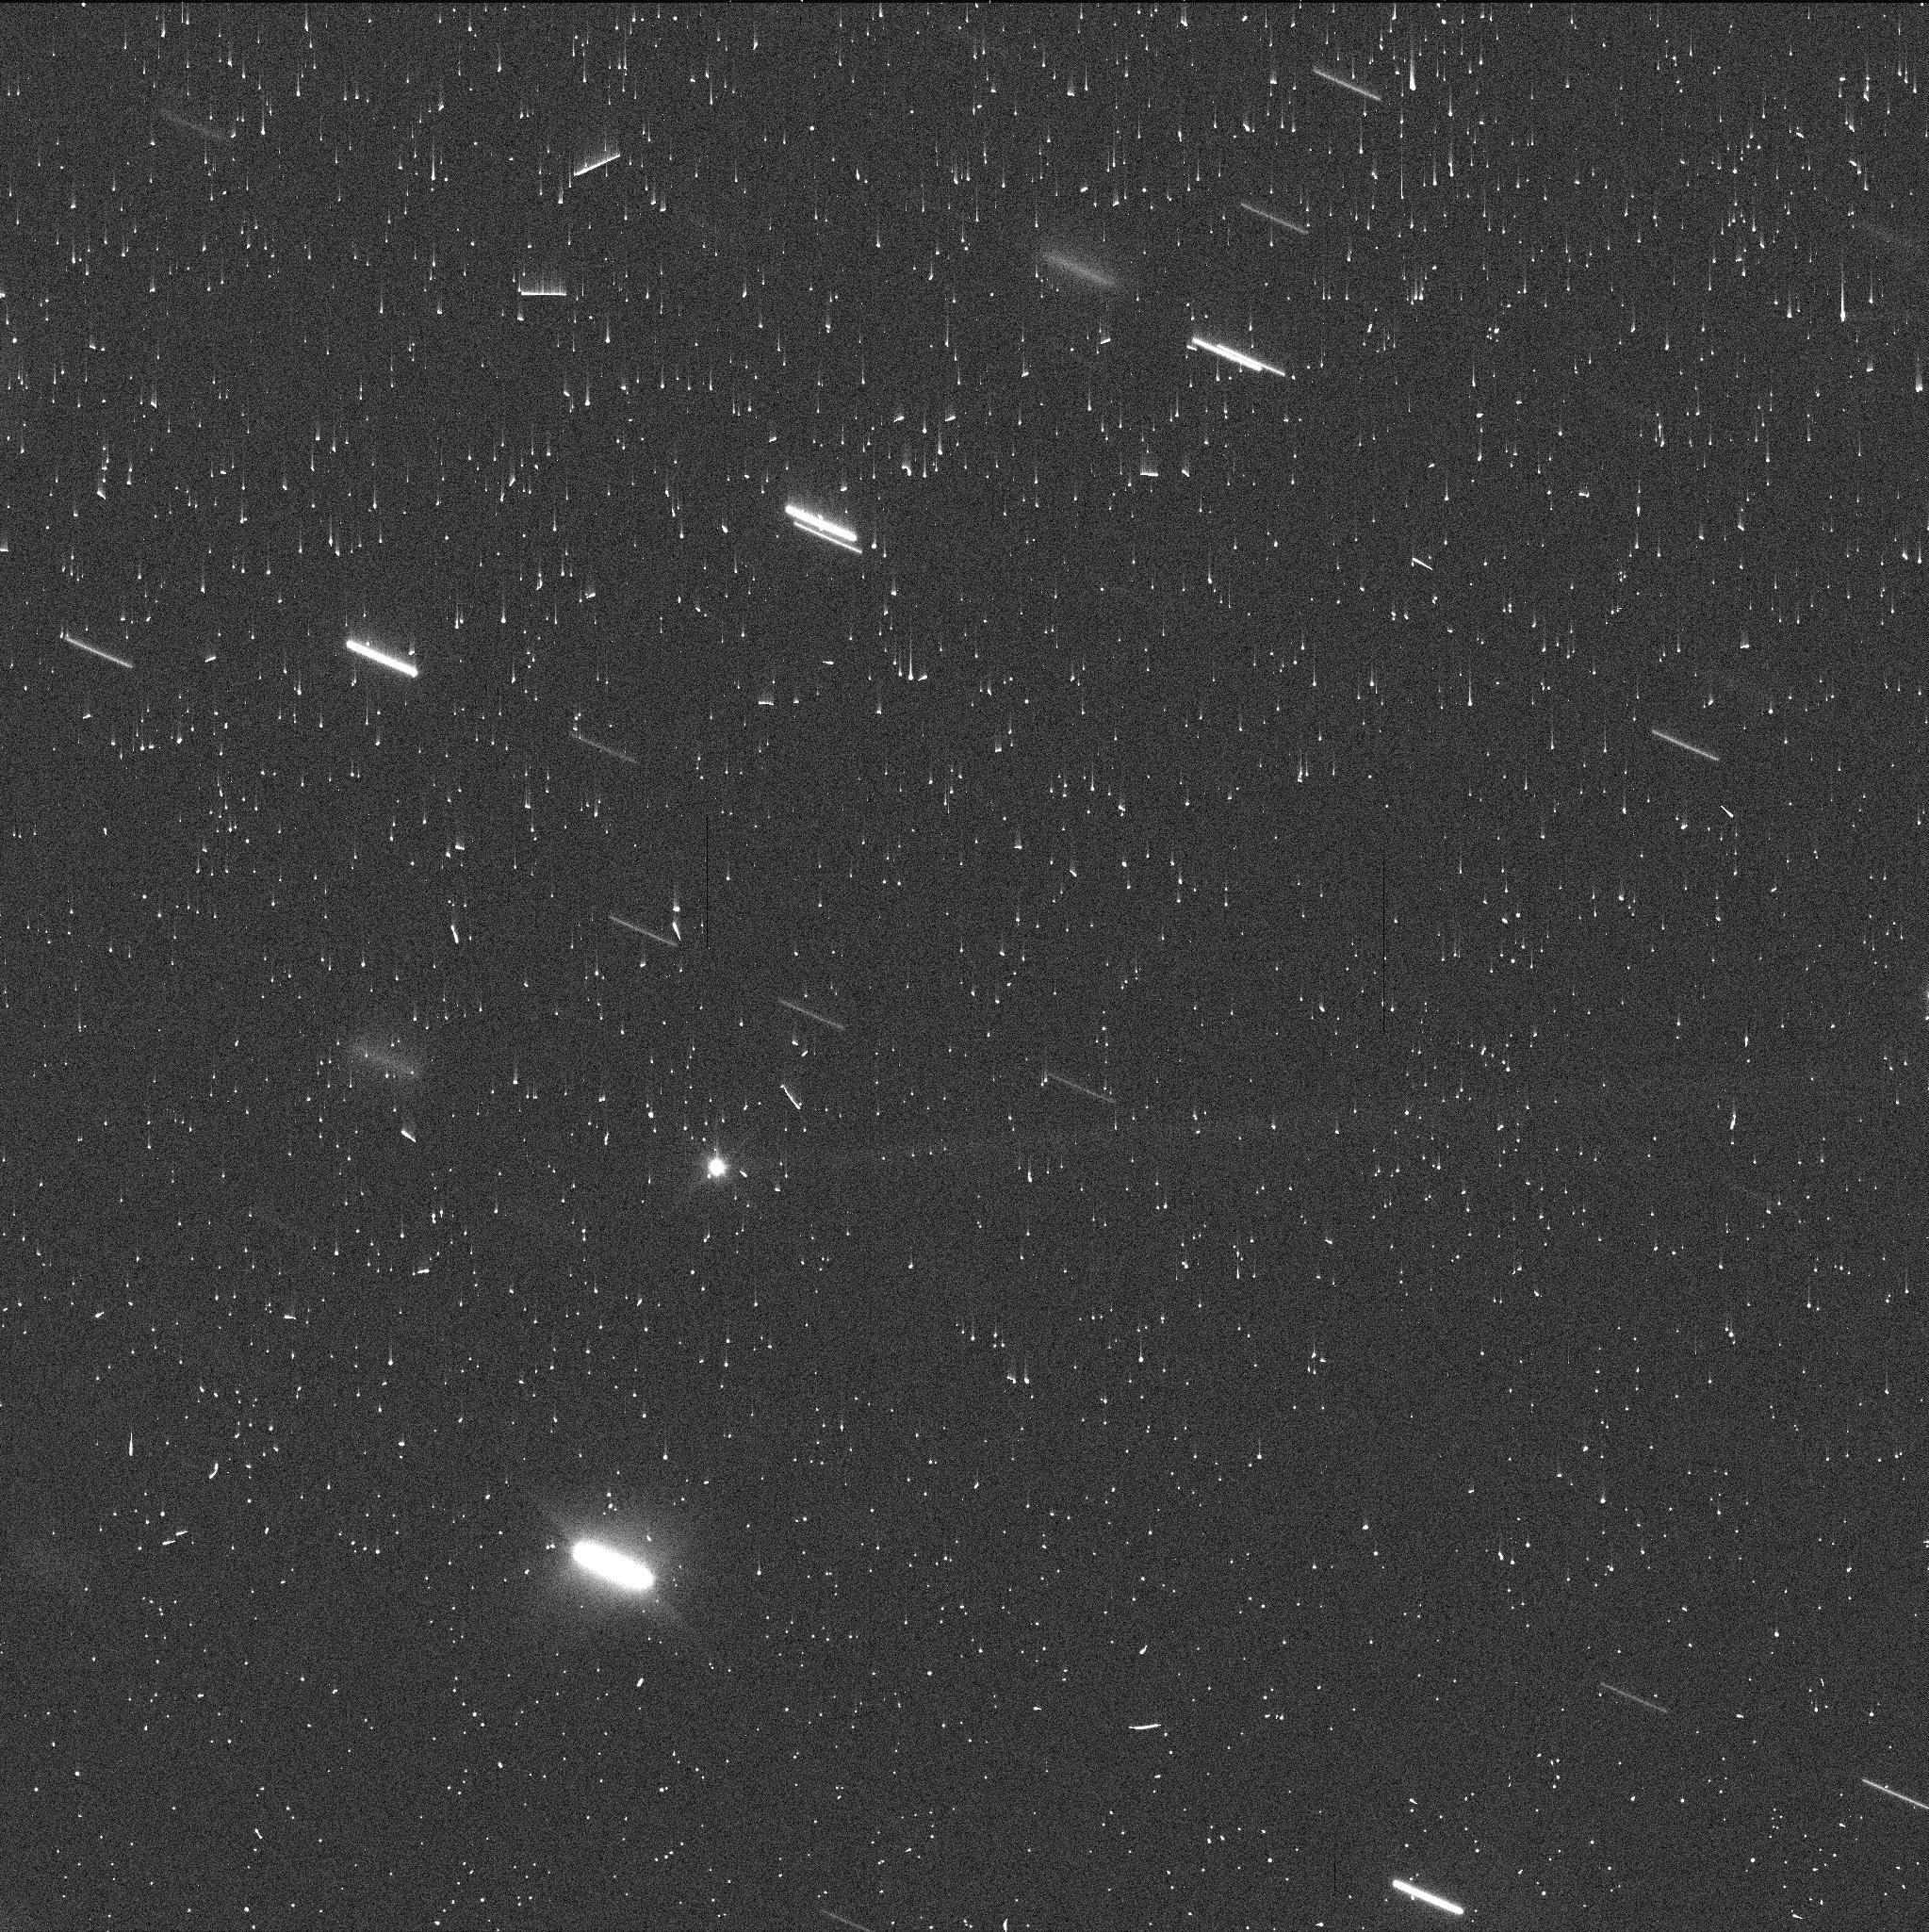
Target: DIDYMOS
Instrument: WFC3/UVIS
Filter: F350LP
Exposure: 2 min
Observation ID: if3o01gfq

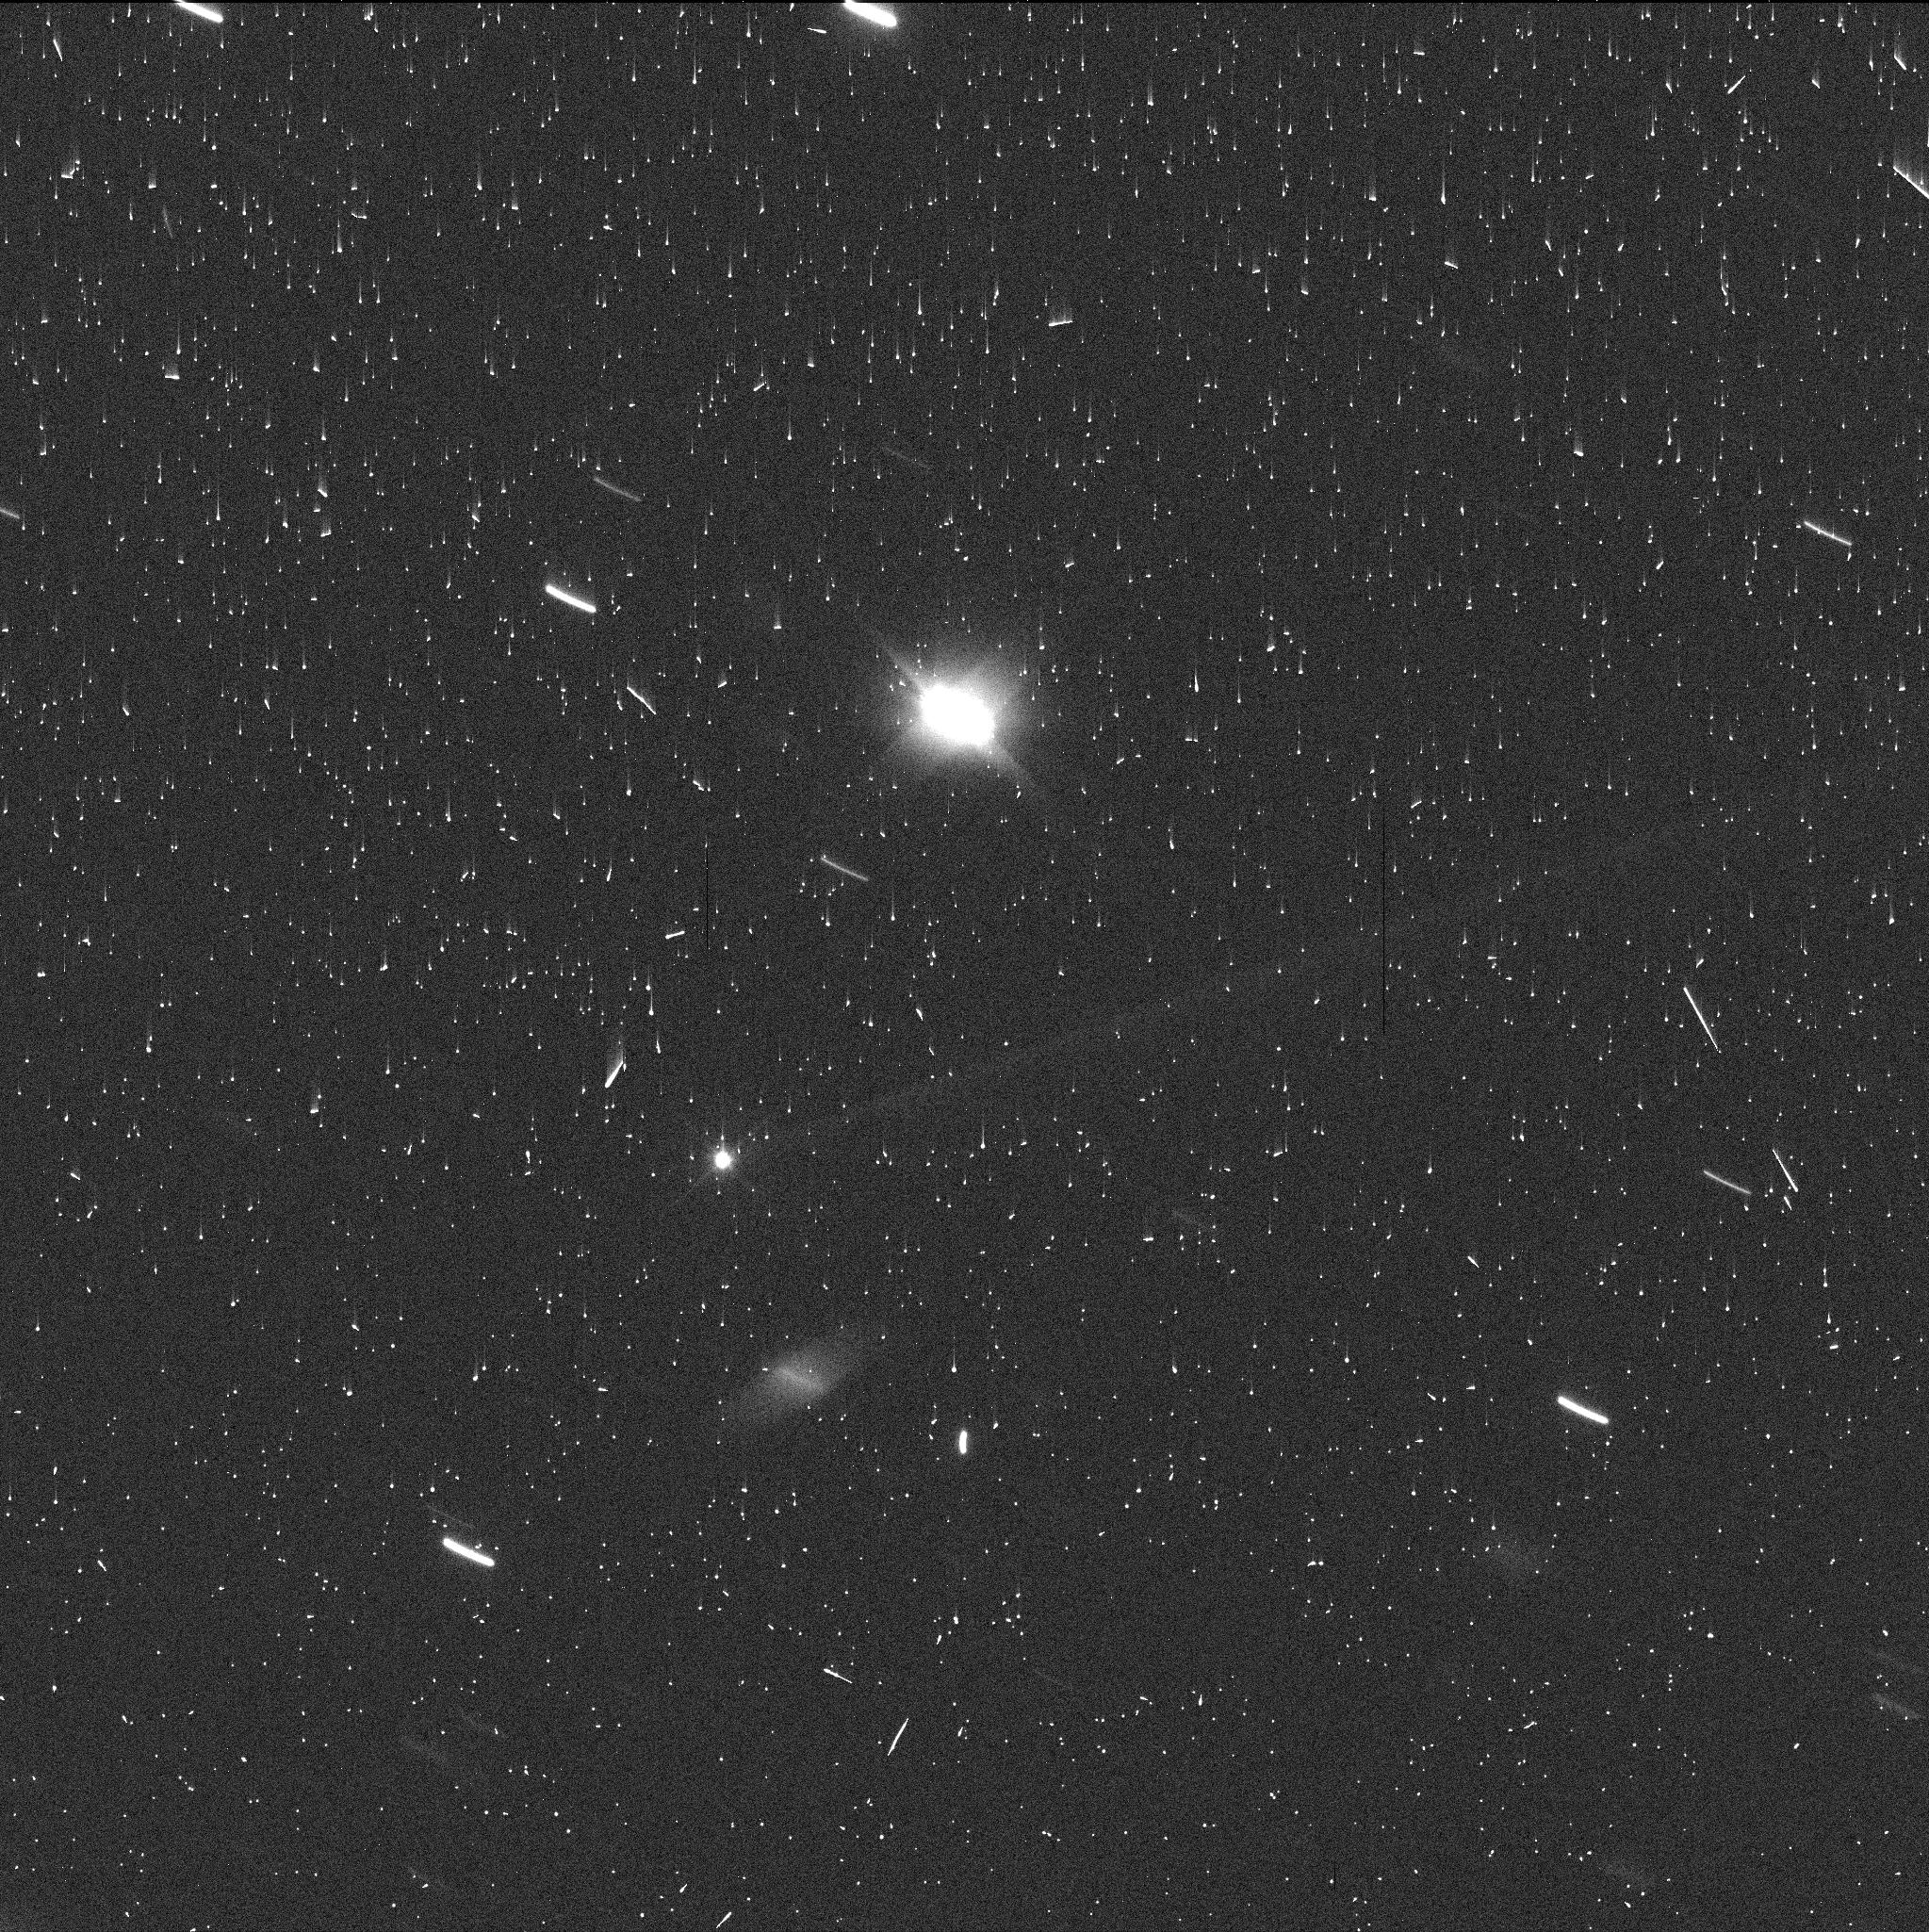
Target: DIDYMOS
Instrument: WFC3/UVIS
Filter: F350LP
Exposure: 3 min
Observation ID: if3o11kiq

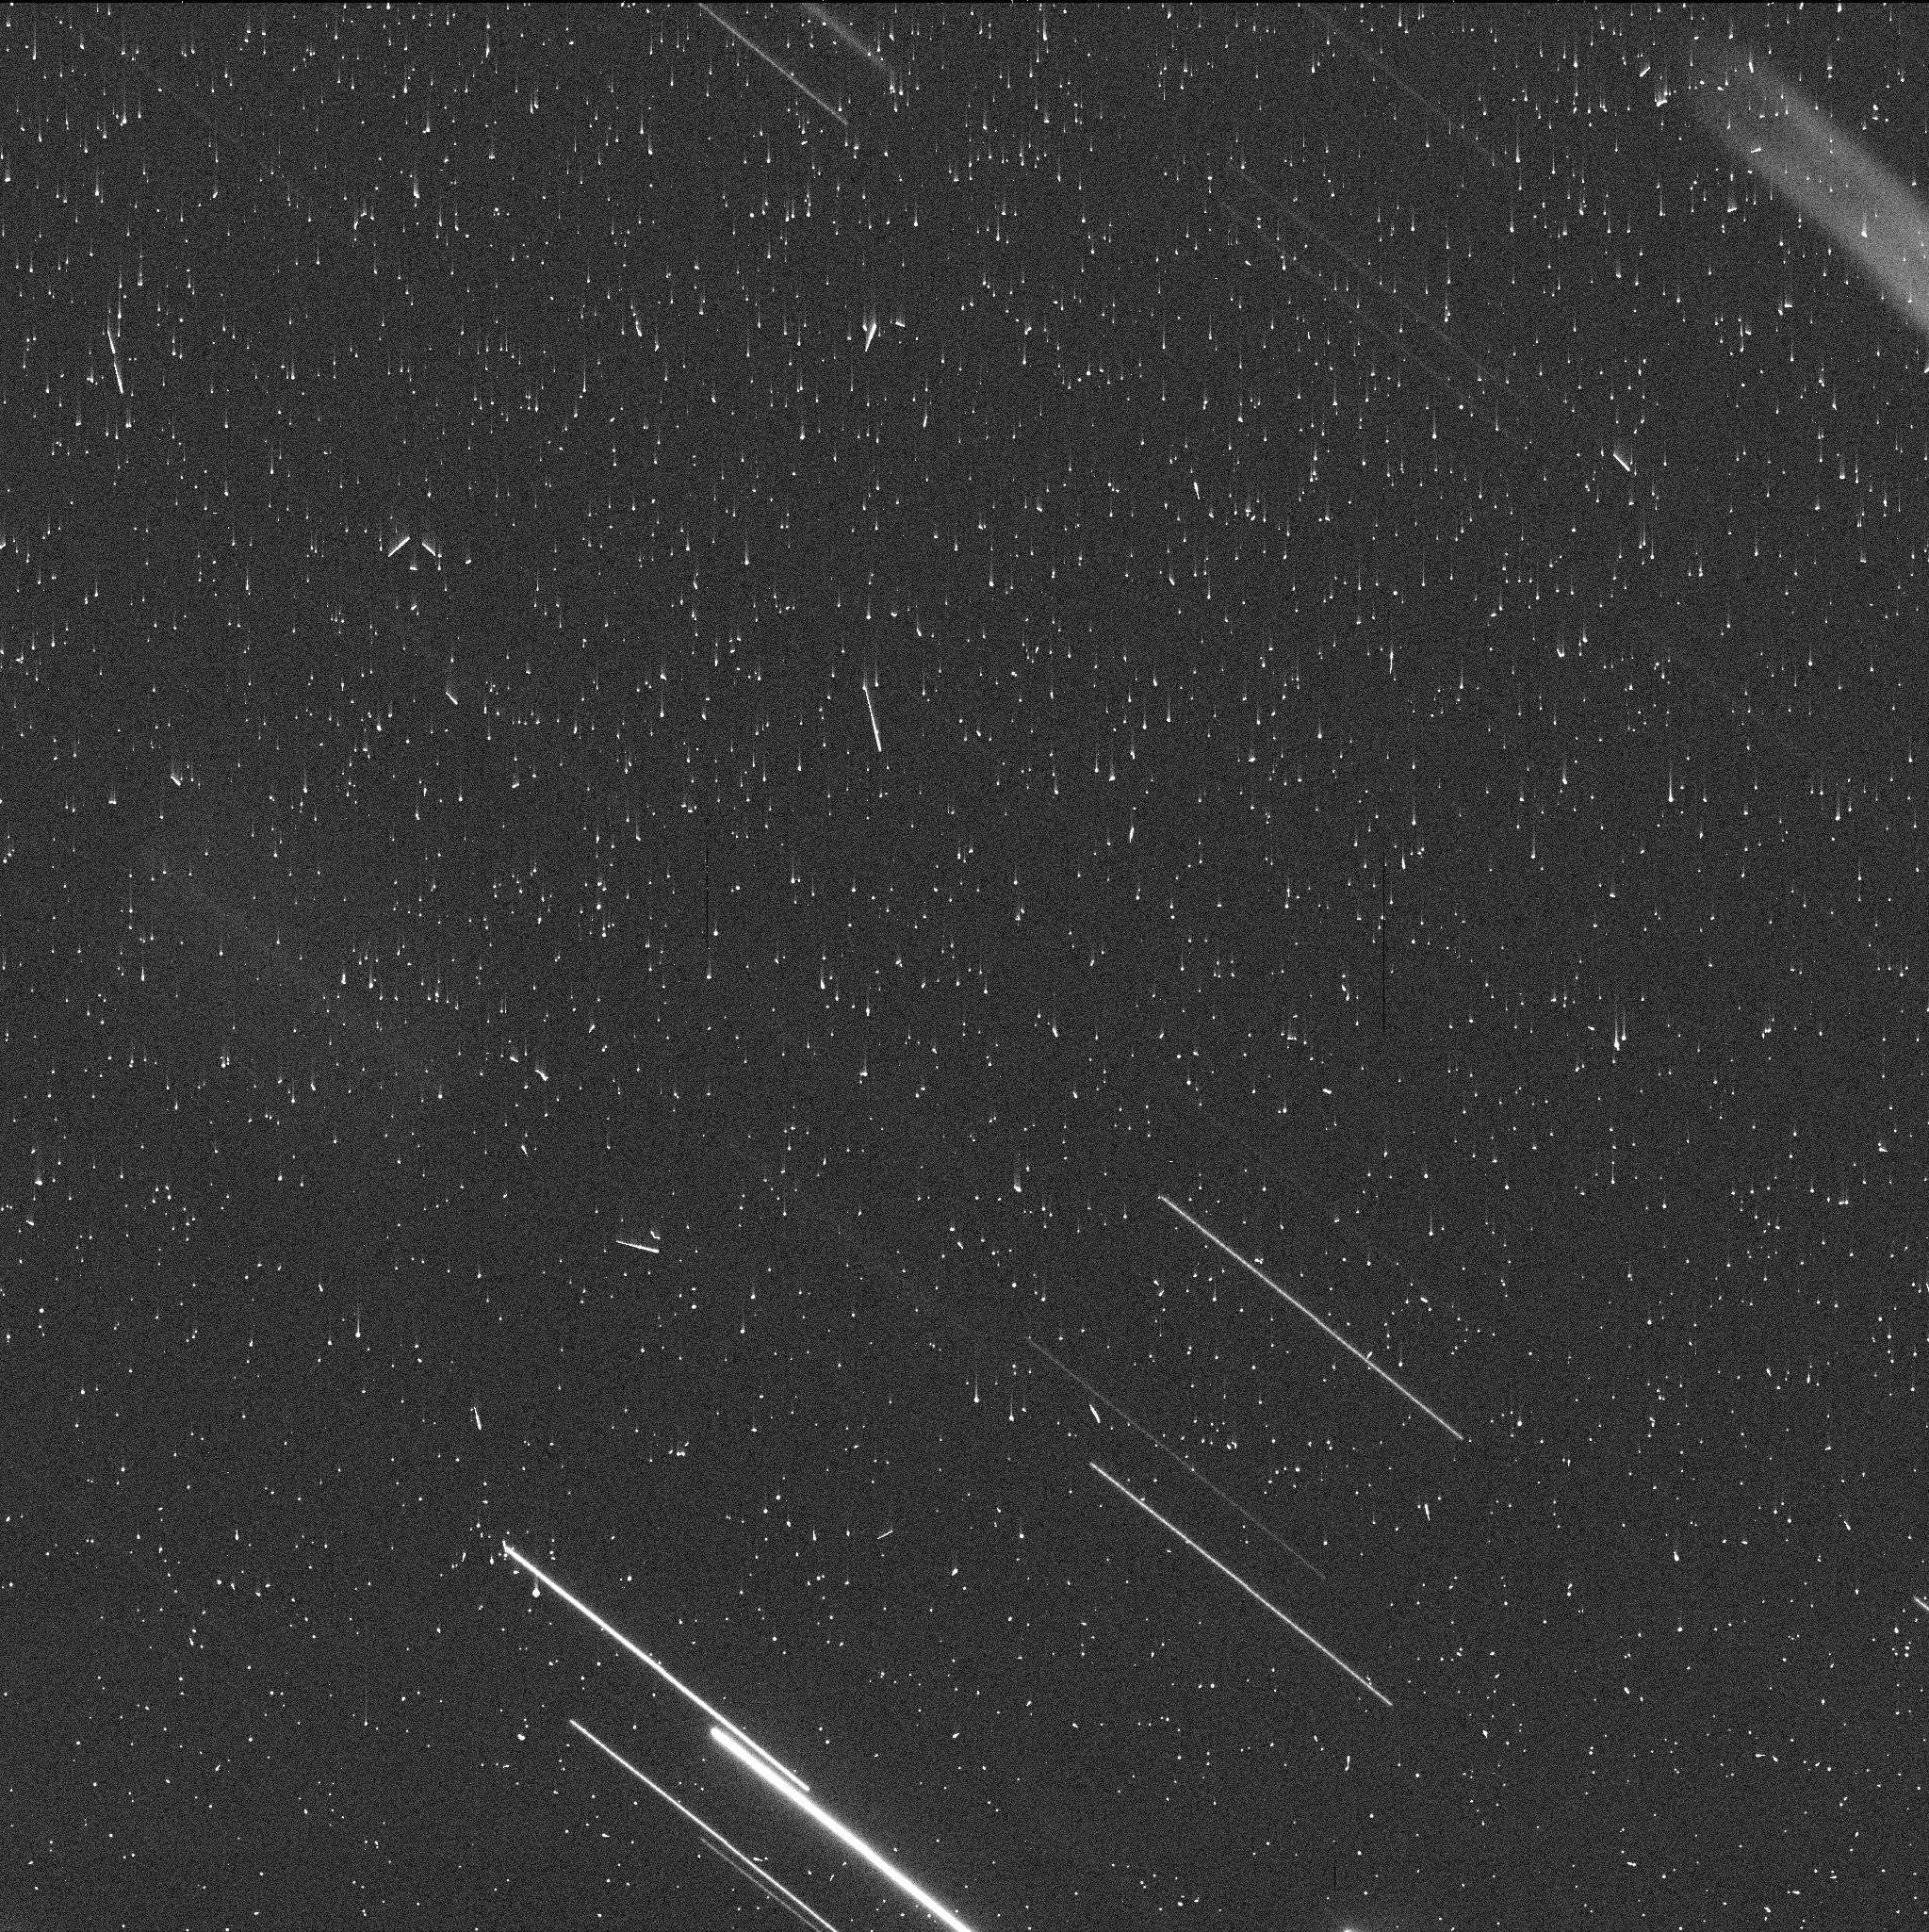
Target: DIDYMOS
Instrument: WFC3/UVIS
Filter: F350LP
Exposure: 3 min
Observation ID: if3o03hwq

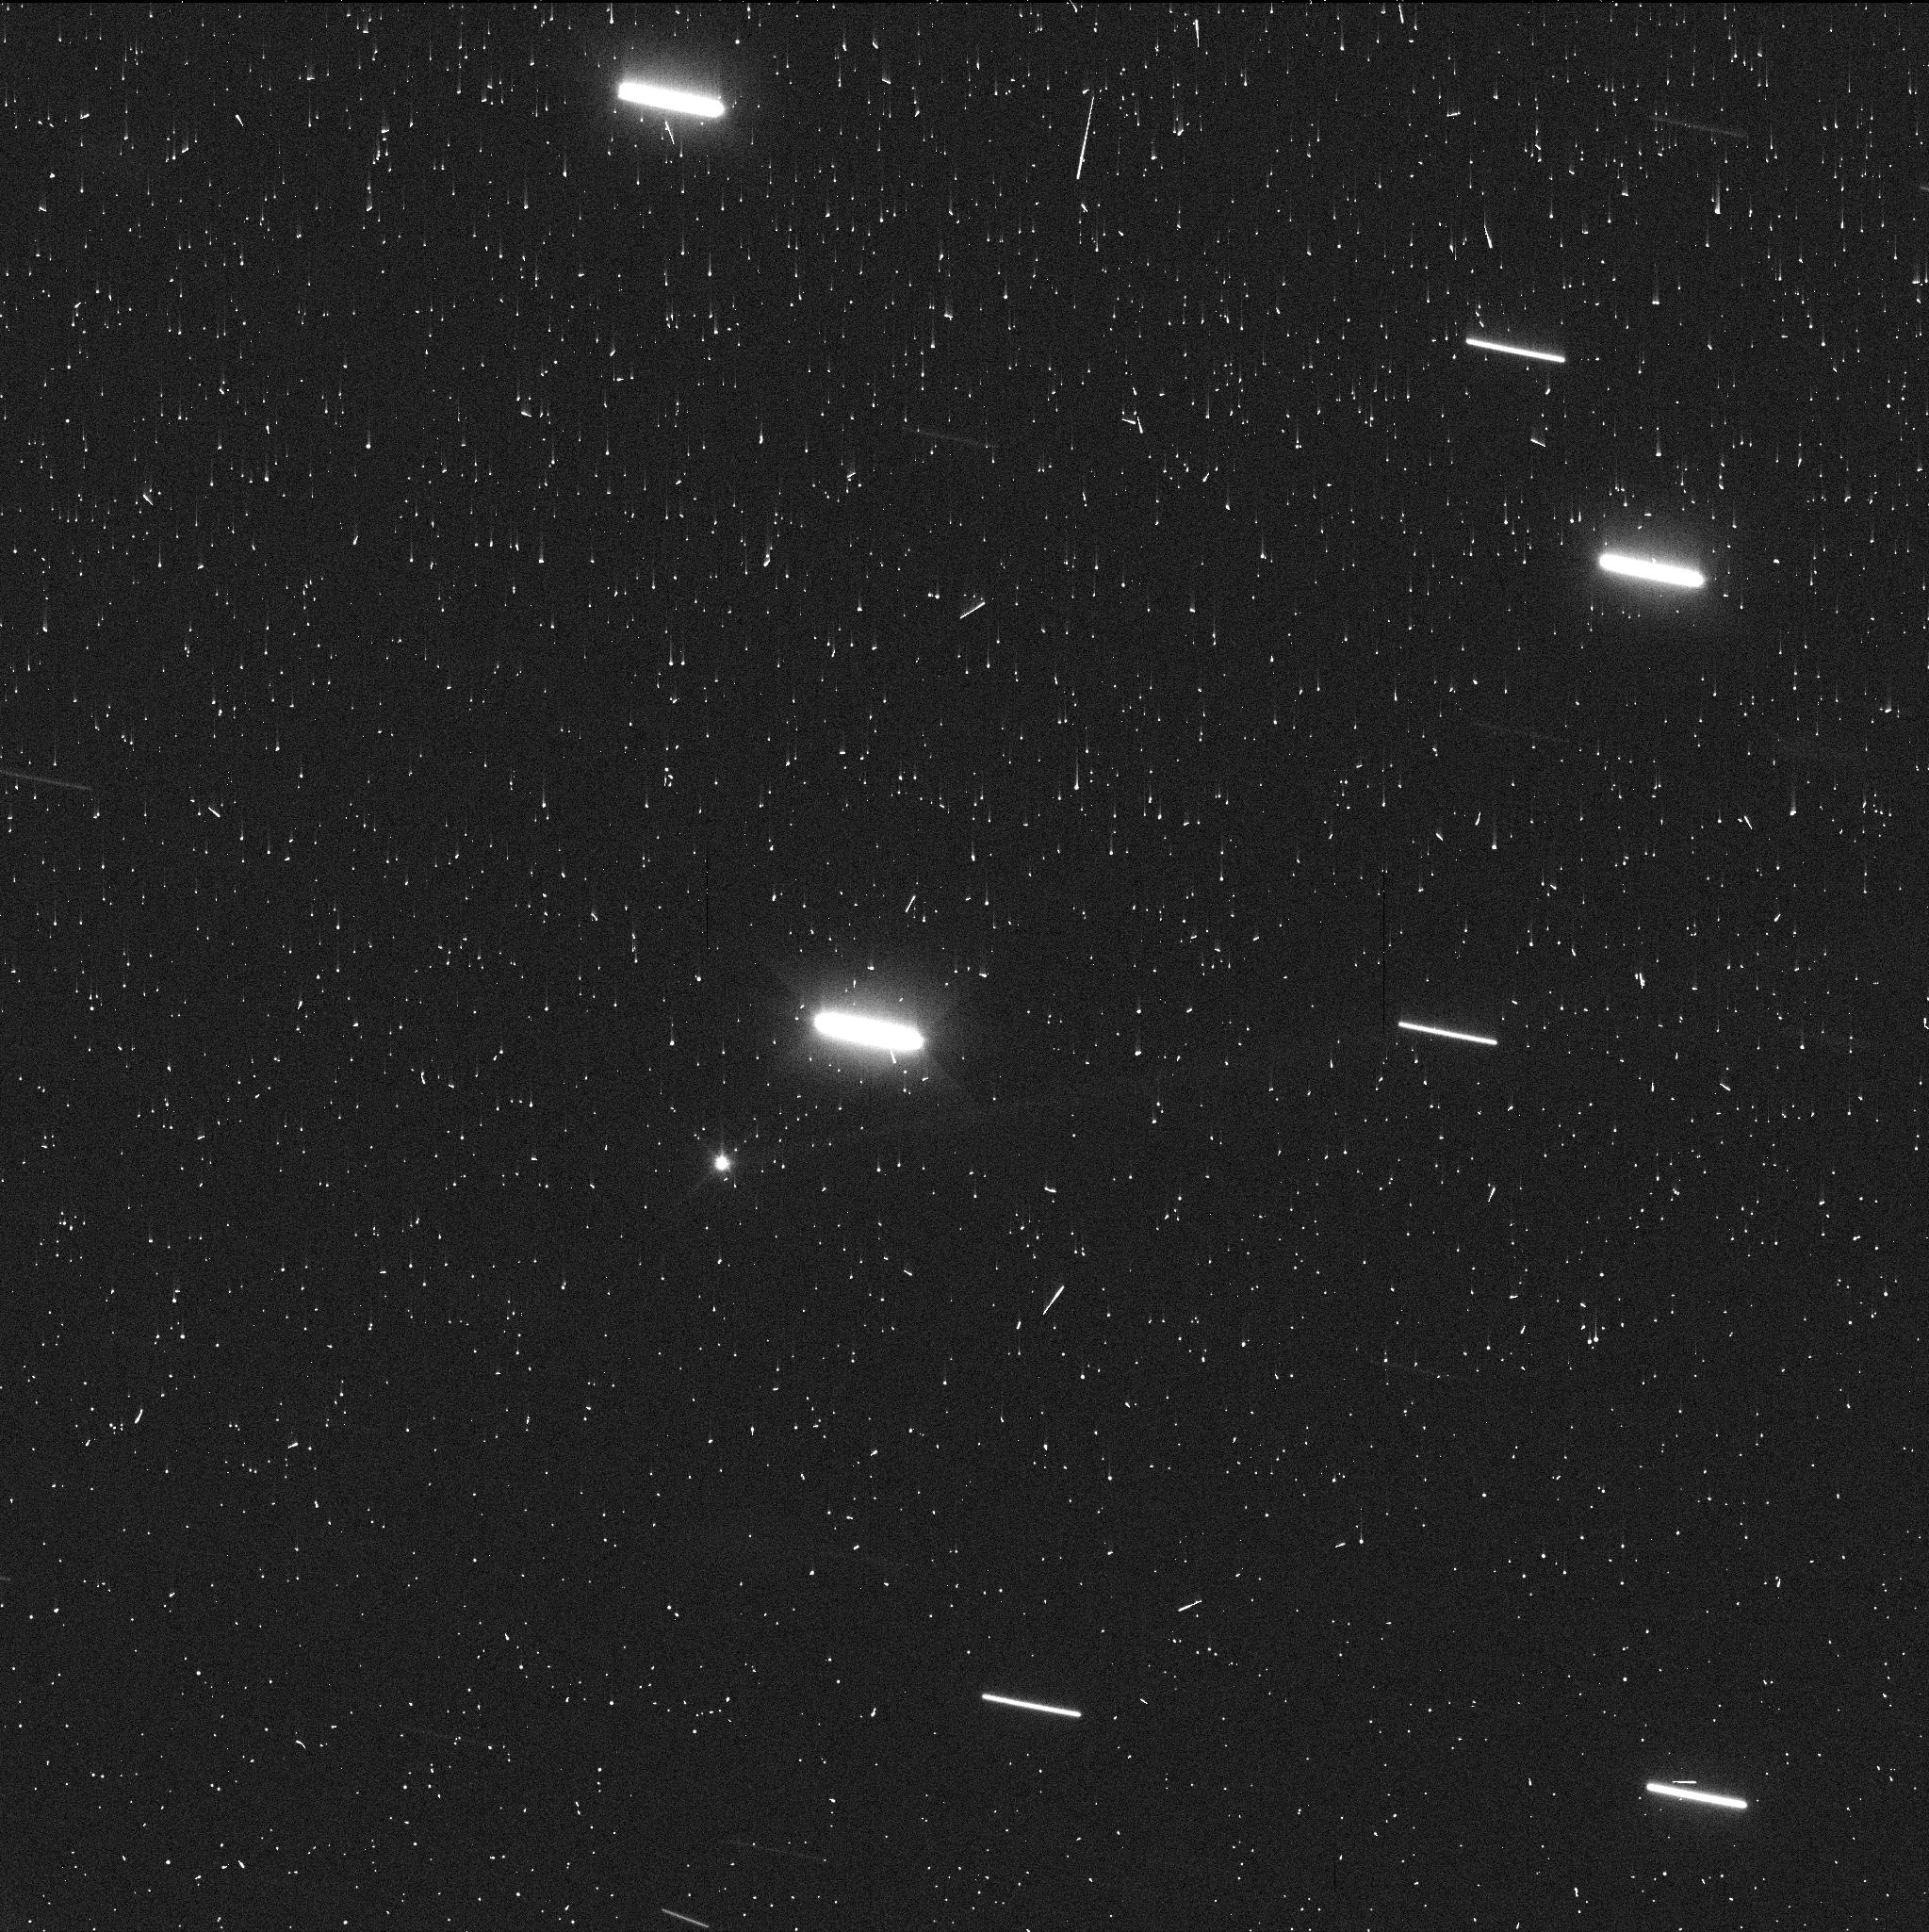
Target: DIDYMOS
Instrument: WFC3/UVIS
Filter: F350LP
Exposure: 3 min
Observation ID: if3o06j5q

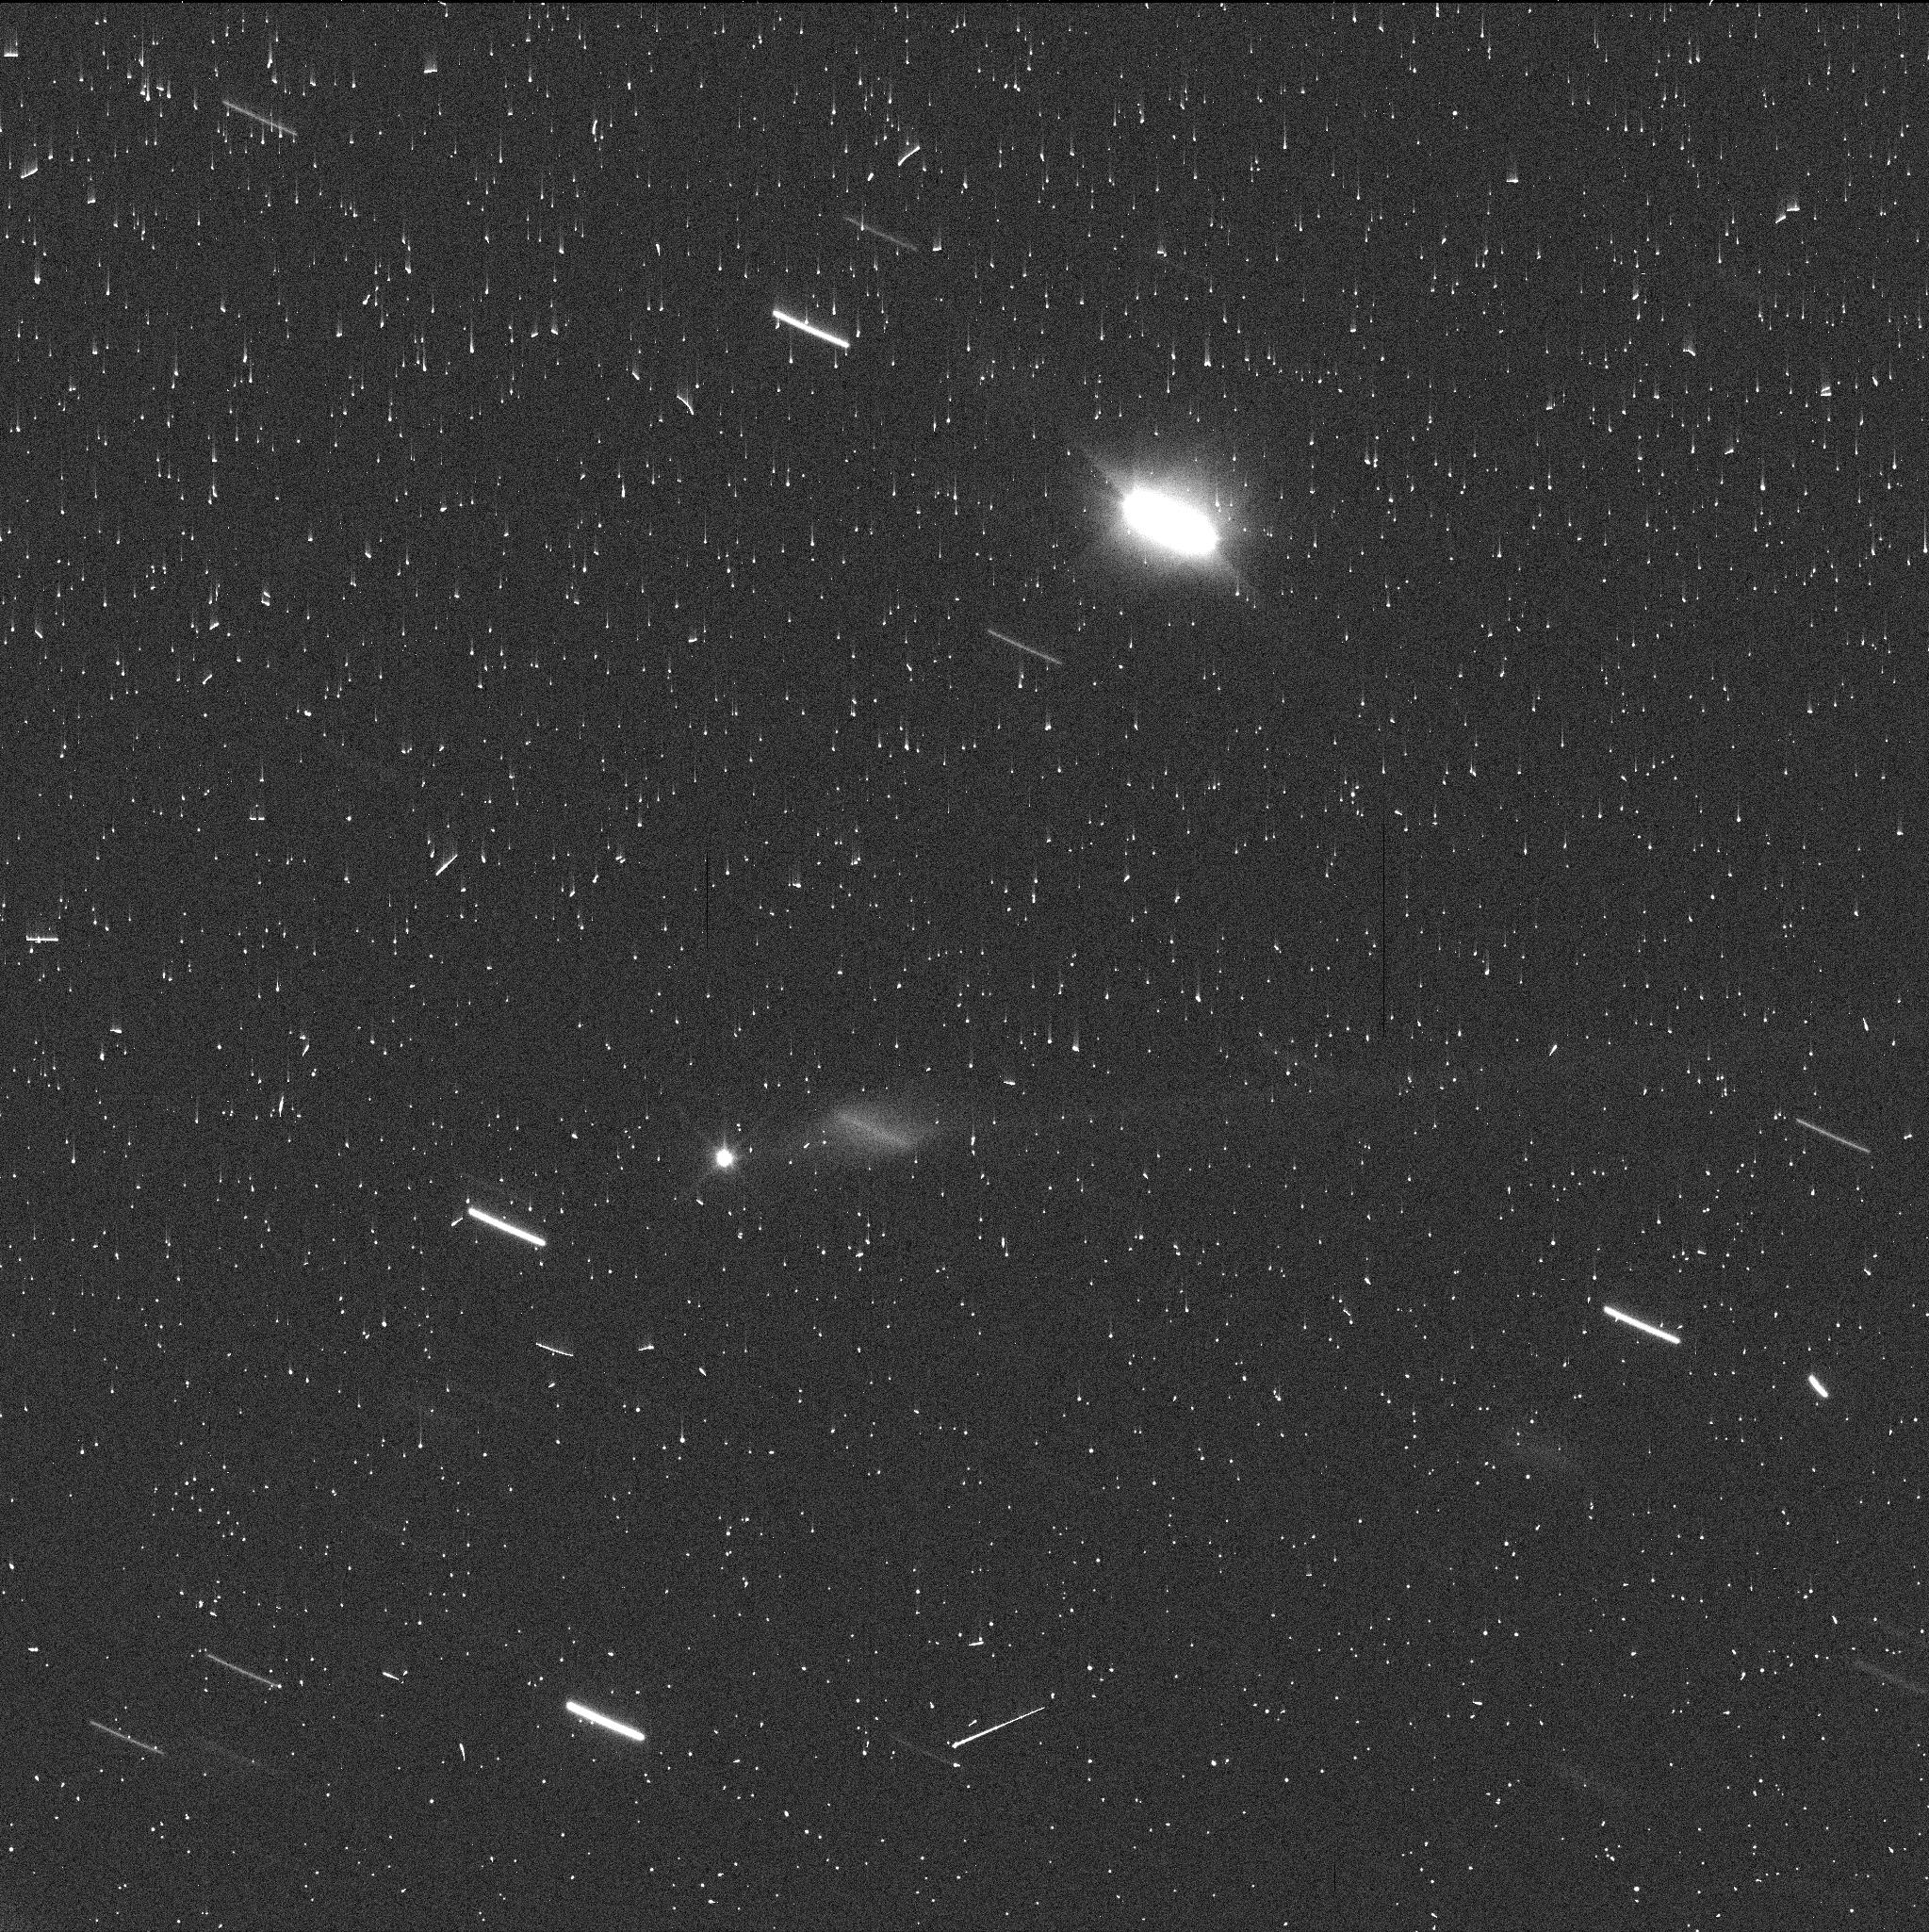
Target: DIDYMOS
Instrument: WFC3/UVIS
Filter: F350LP
Exposure: 3 min
Observation ID: if3o12koq

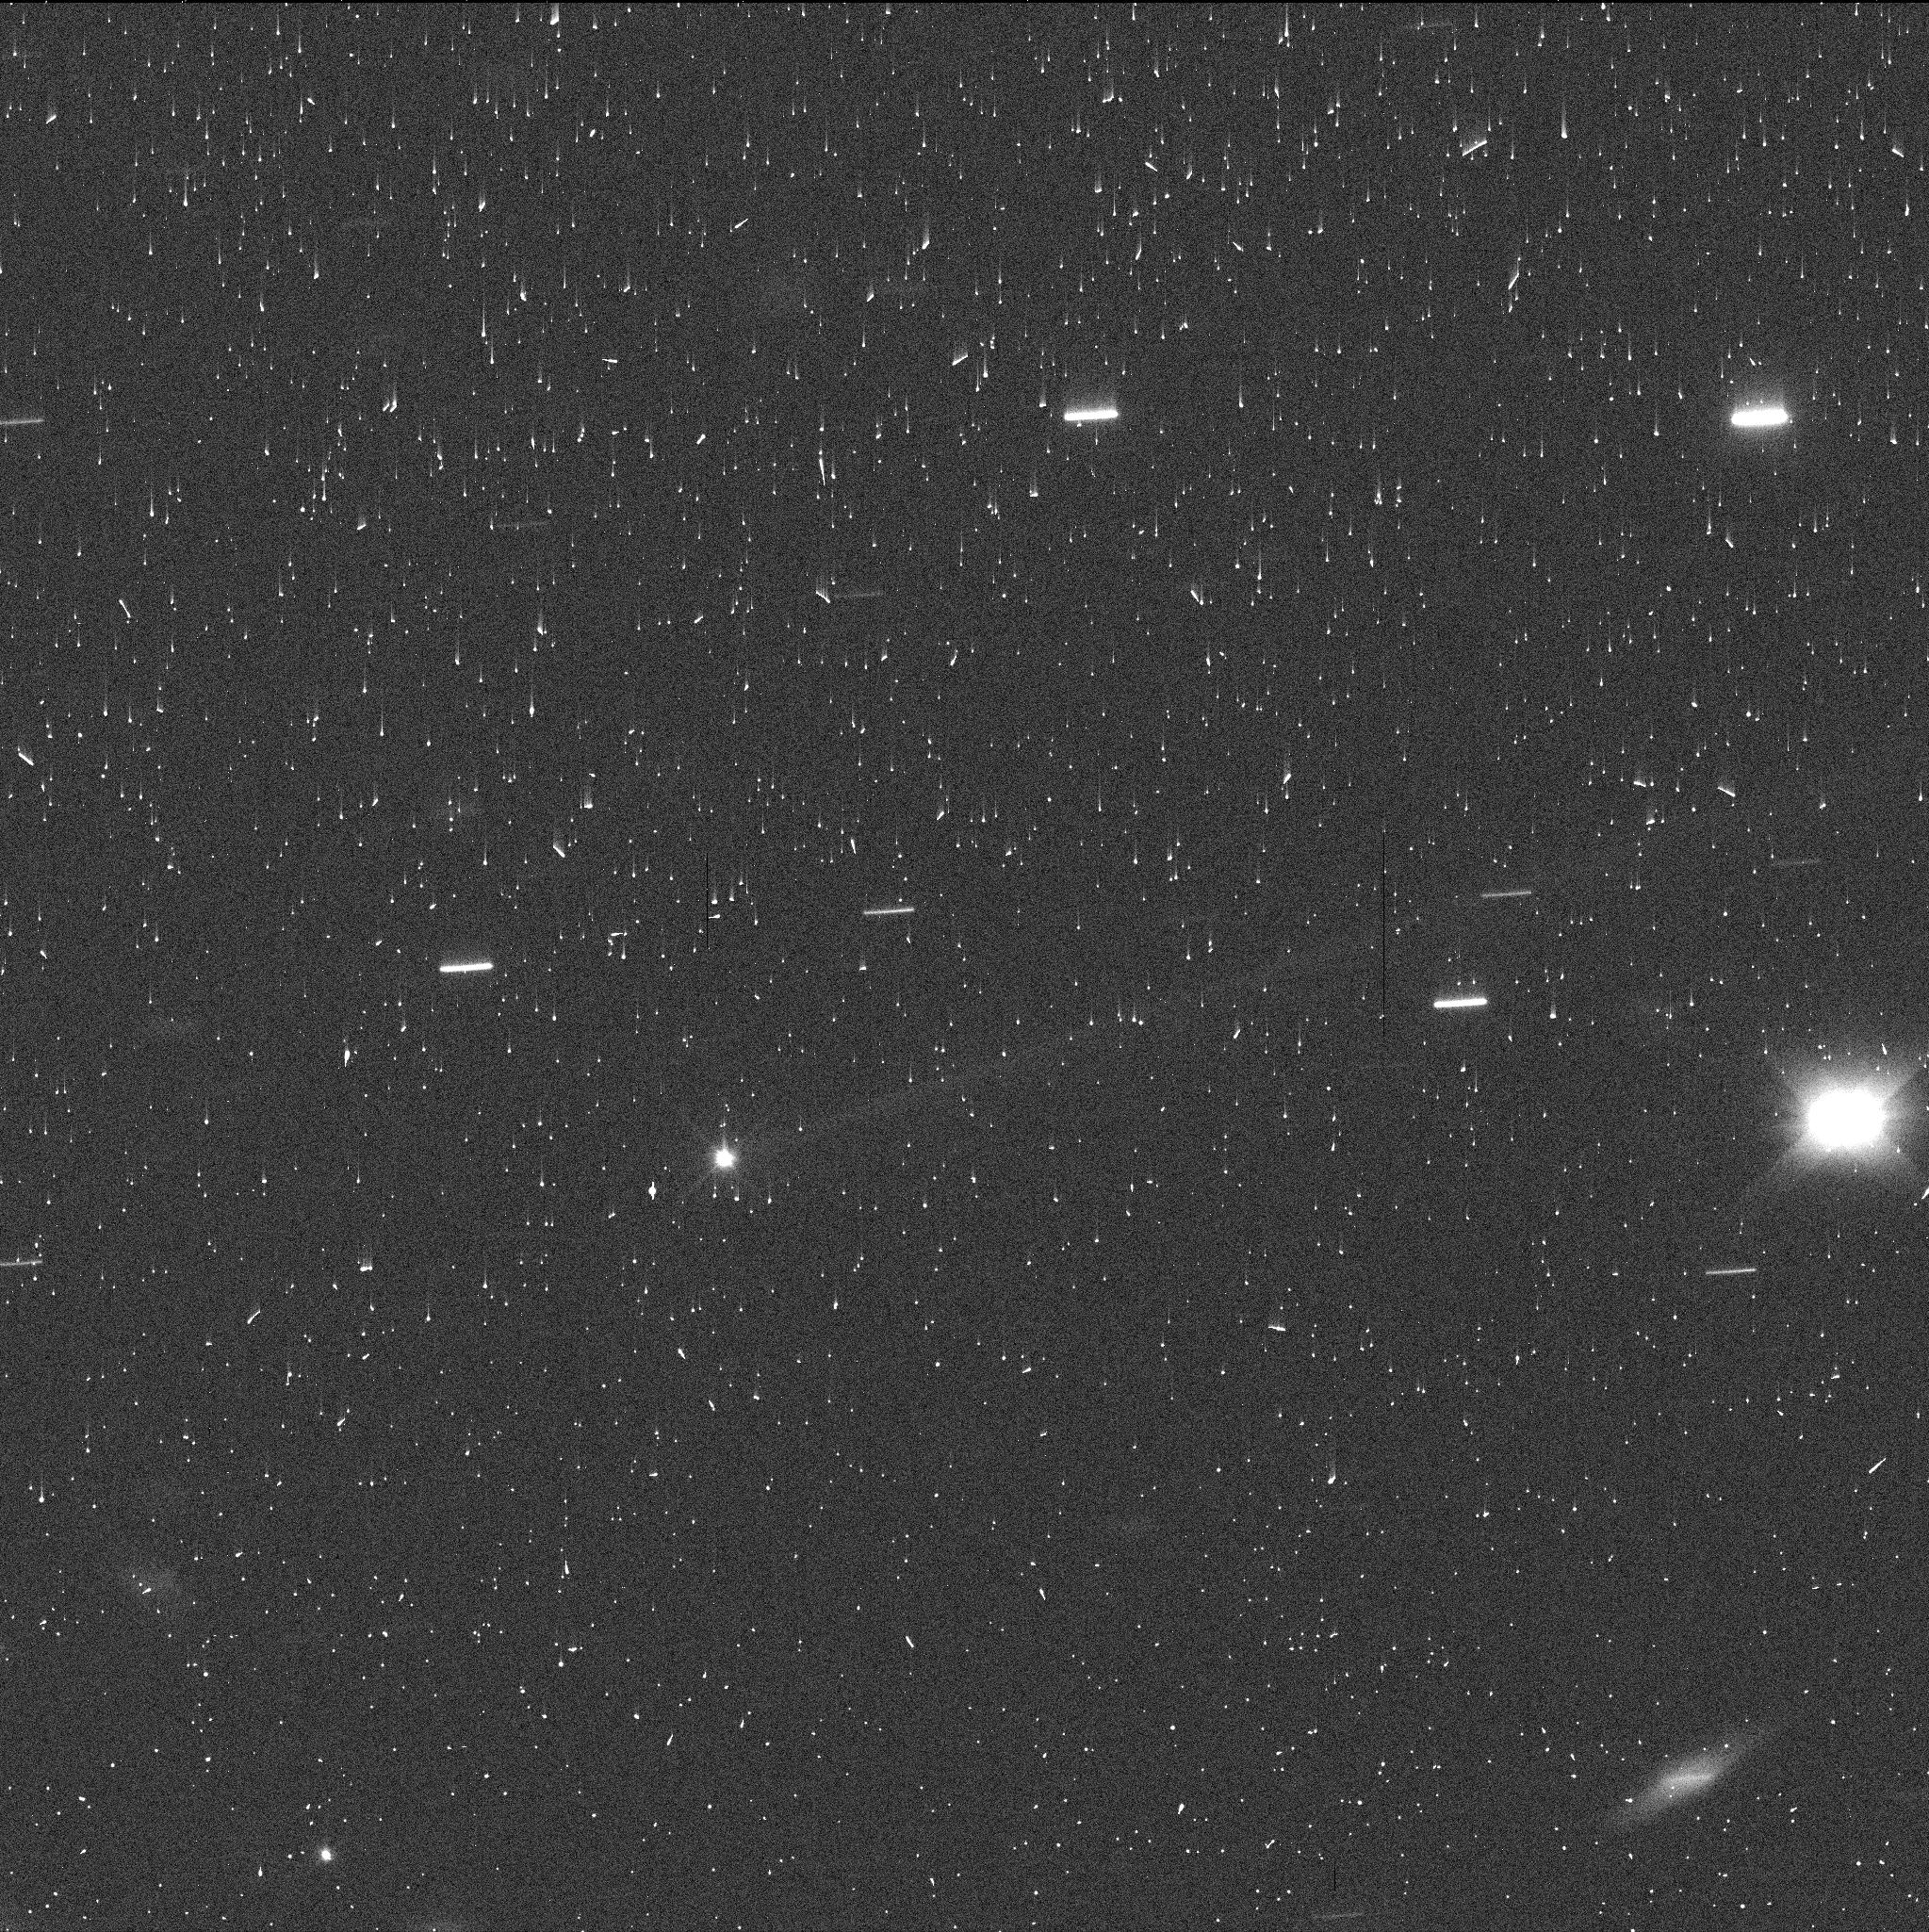
Target: DIDYMOS
Instrument: WFC3/UVIS
Filter: F350LP
Exposure: 3 min
Observation ID: if3o10k6q

The Boulder Field of Didymos (PI: Jewitt, David)

Deep post-impact observations of NASA DART asteroid target Didymos, taken on UT 2022 December 19, reveal the existence of a swarm of about 20 discrete, co-moving objects. These are interpreted as boulders lifted from the asteroid surface by the DART impact, with sizes in the approximate range 1 m to 3 m. Depending on the size distribution, large "particles" like those observed may dominate the ejected mass, so that it is important to characterize their properties (especially size), their number, and their velocity. We propose deep observations with HST and WFC3 in order to obtain 2nd-epoch observations of the boulder swarm. We will determine the brightness distribution (a proxy for the size distribution), a constraint on the boulder shape, and estimate the ejection velocities (speed and direction) from astrometric measurements. In addition, the proposed observations will be used to measure and model the diffuse debris trail consisting of centimeter-sized and larger particles, in order to reach the fullest possible characterization of the DART impact ejecta. The observations are urgent because Didymos is rapidly fading as it recedes from the Sun and Earth and because the boulders are already very faint. The proposed measurements maximally capitalize on the resolution and sensitivity of HST. Results will be of value both for the practical understanding of impact physics, and for the interpretation of natural impacts of the type already detected in P/2010 A2 and 596 Scheila. This is a unique observation of a unique event.